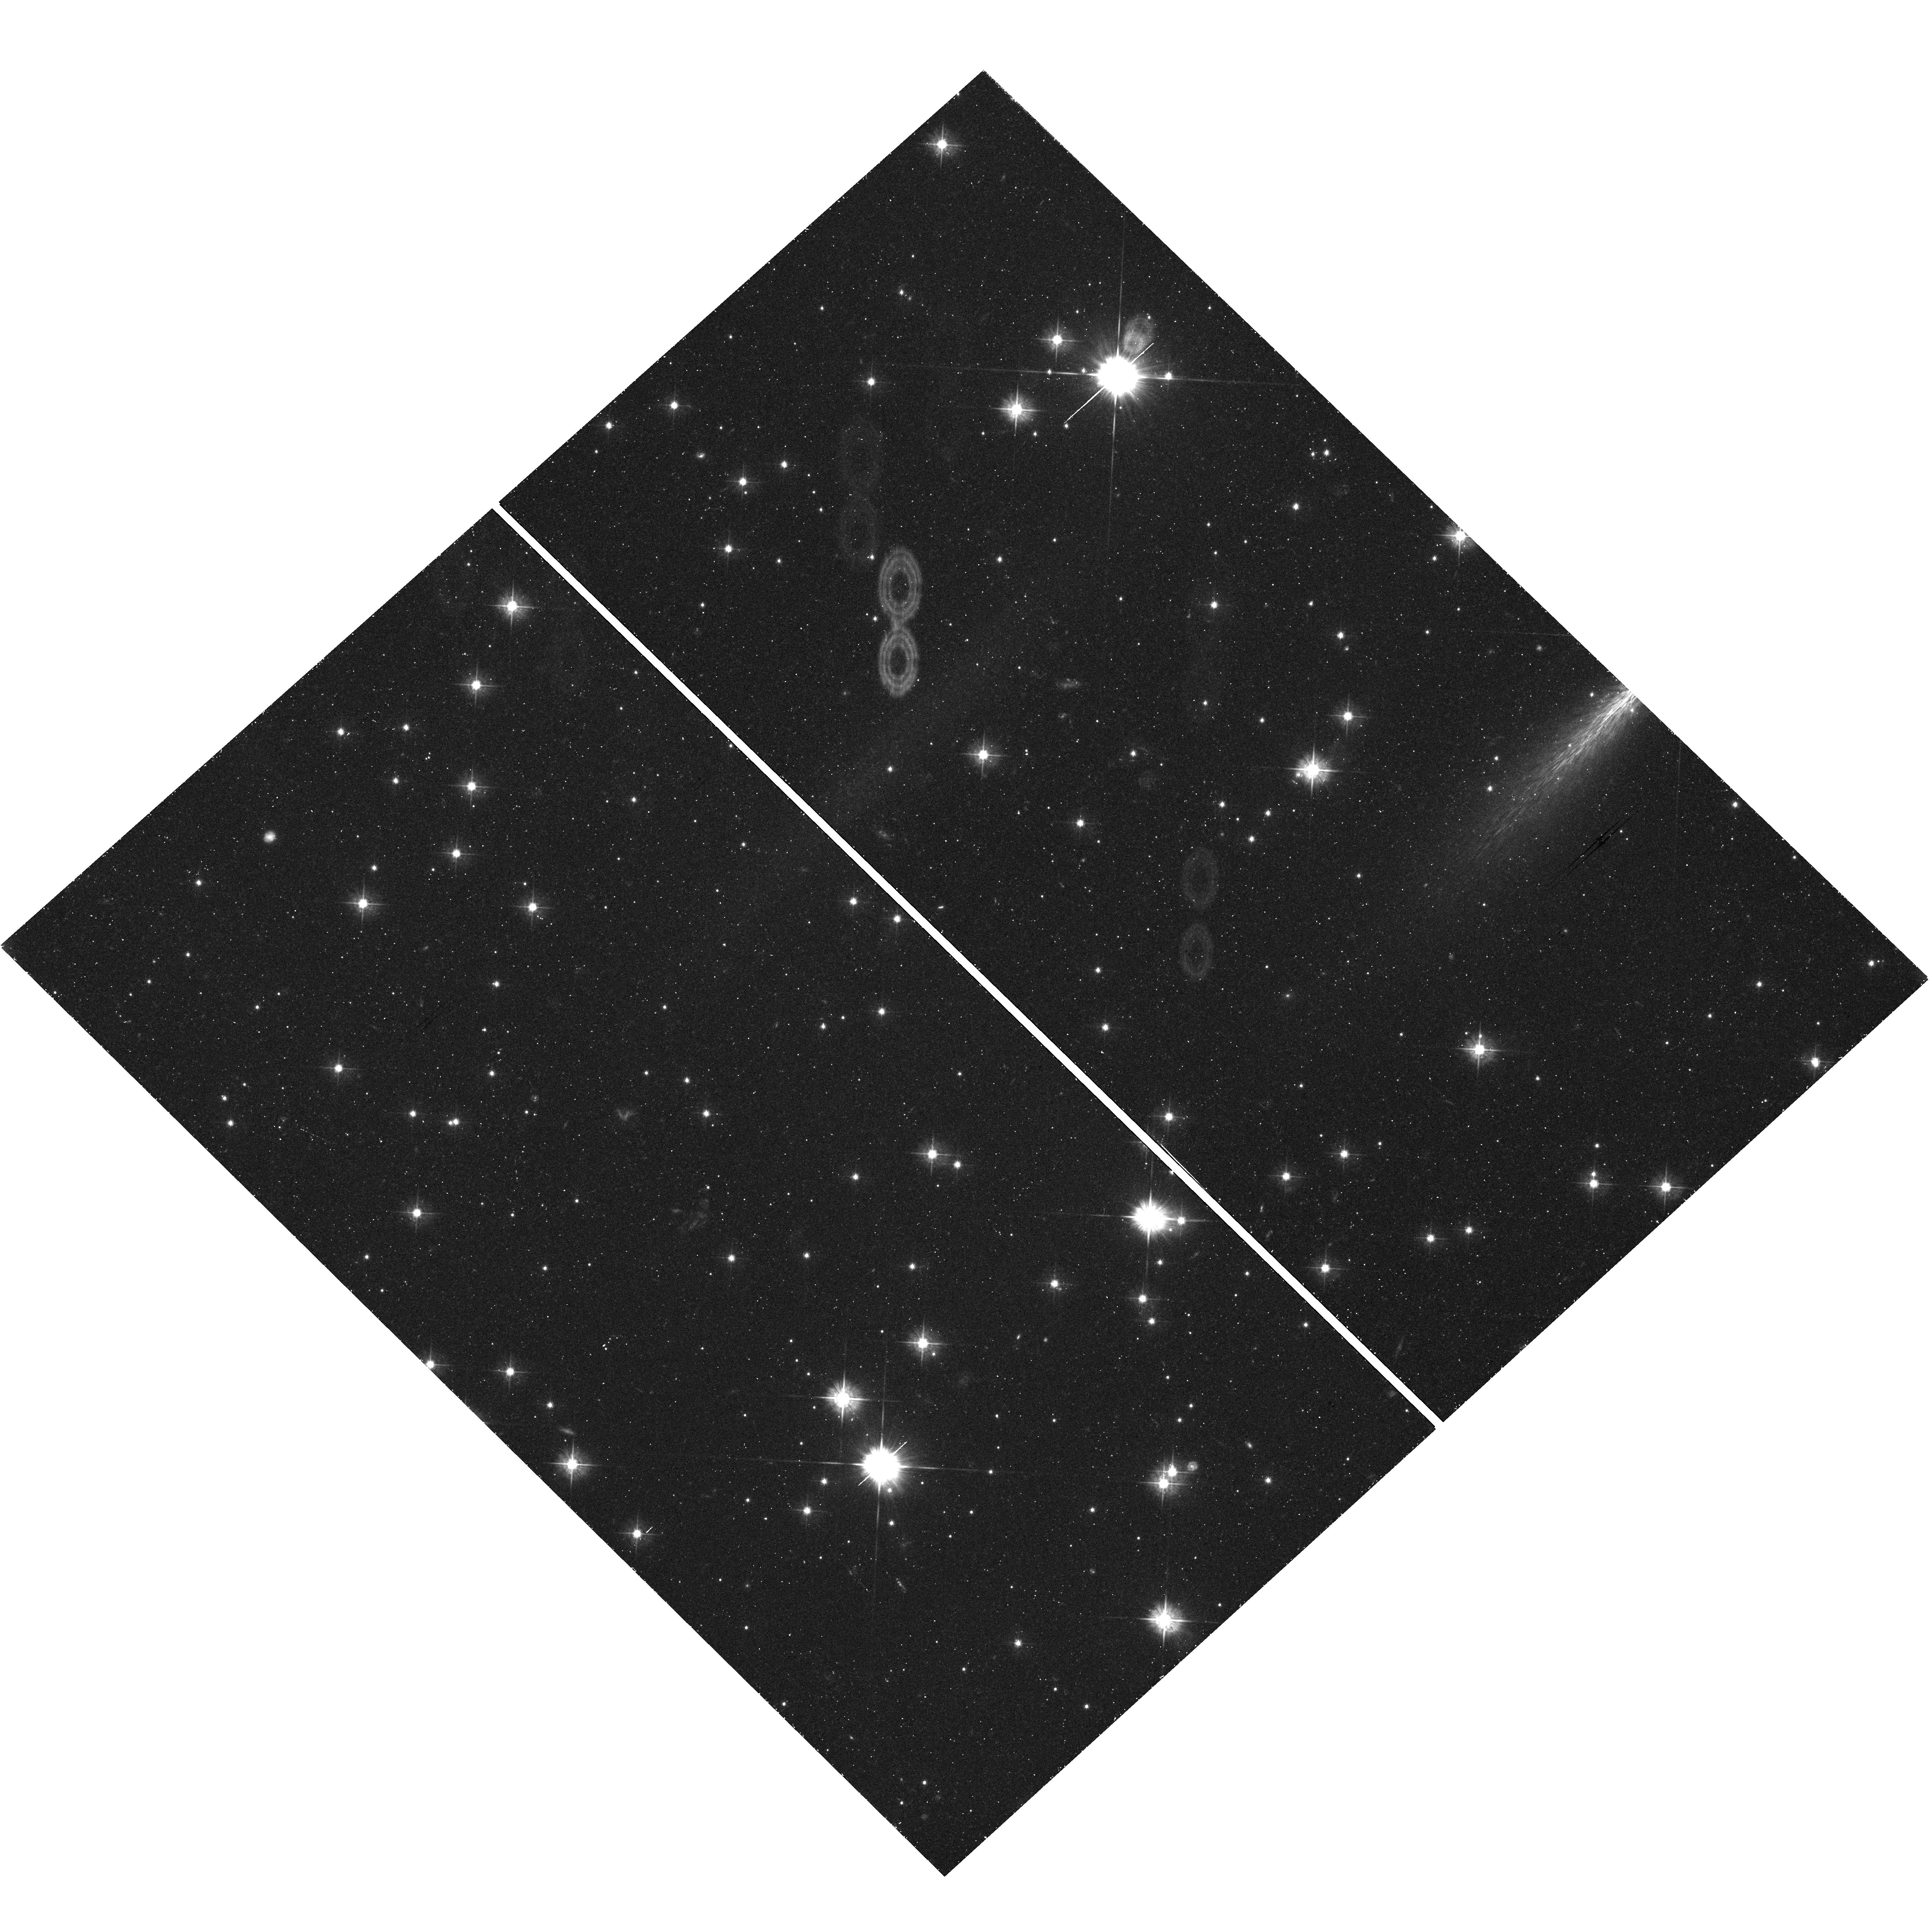
Target: SAGITTARIUS-DWARF-IRREGULAR
Instrument: WFC3/UVIS
Filter: F475W
Exposure: 45 min
Observation ID: hst_12273_09_wfc3_uvis_f475w_ibjl09

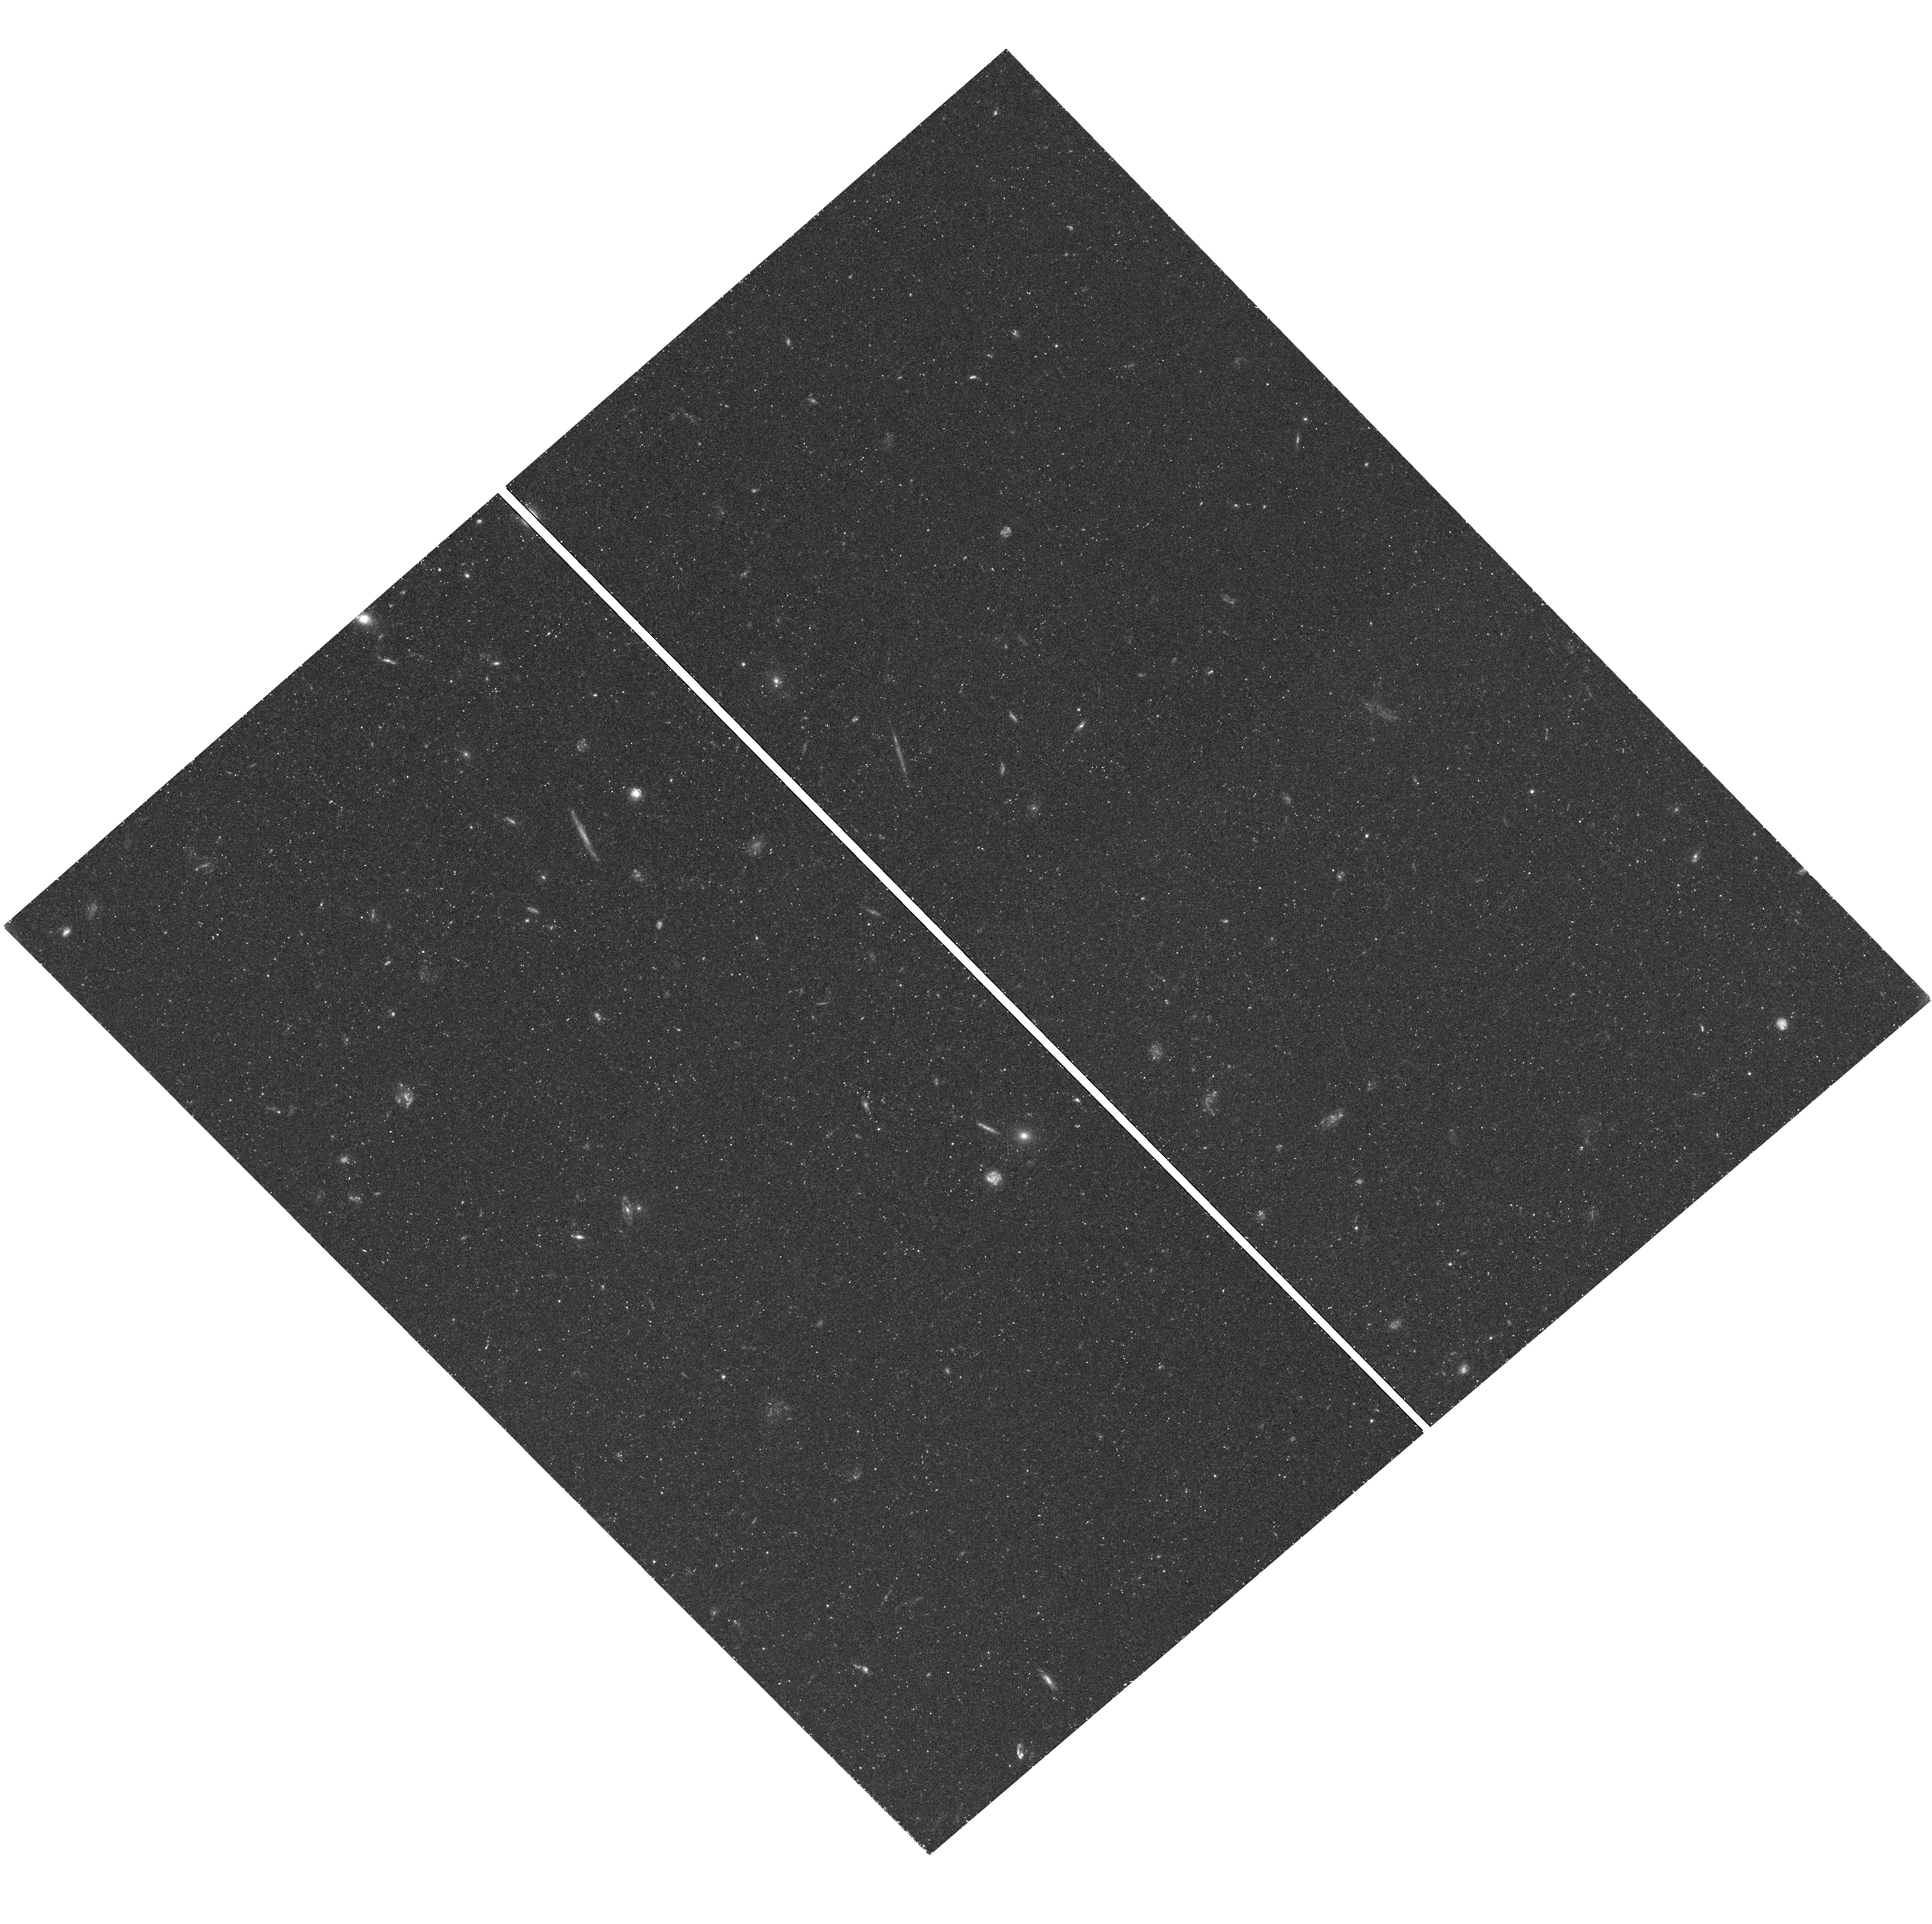
Target: CETUS-DWARF
Instrument: WFC3/UVIS
Filter: F475W
Exposure: 45 min
Observation ID: hst_12273_02_wfc3_uvis_f475w_ibjl02

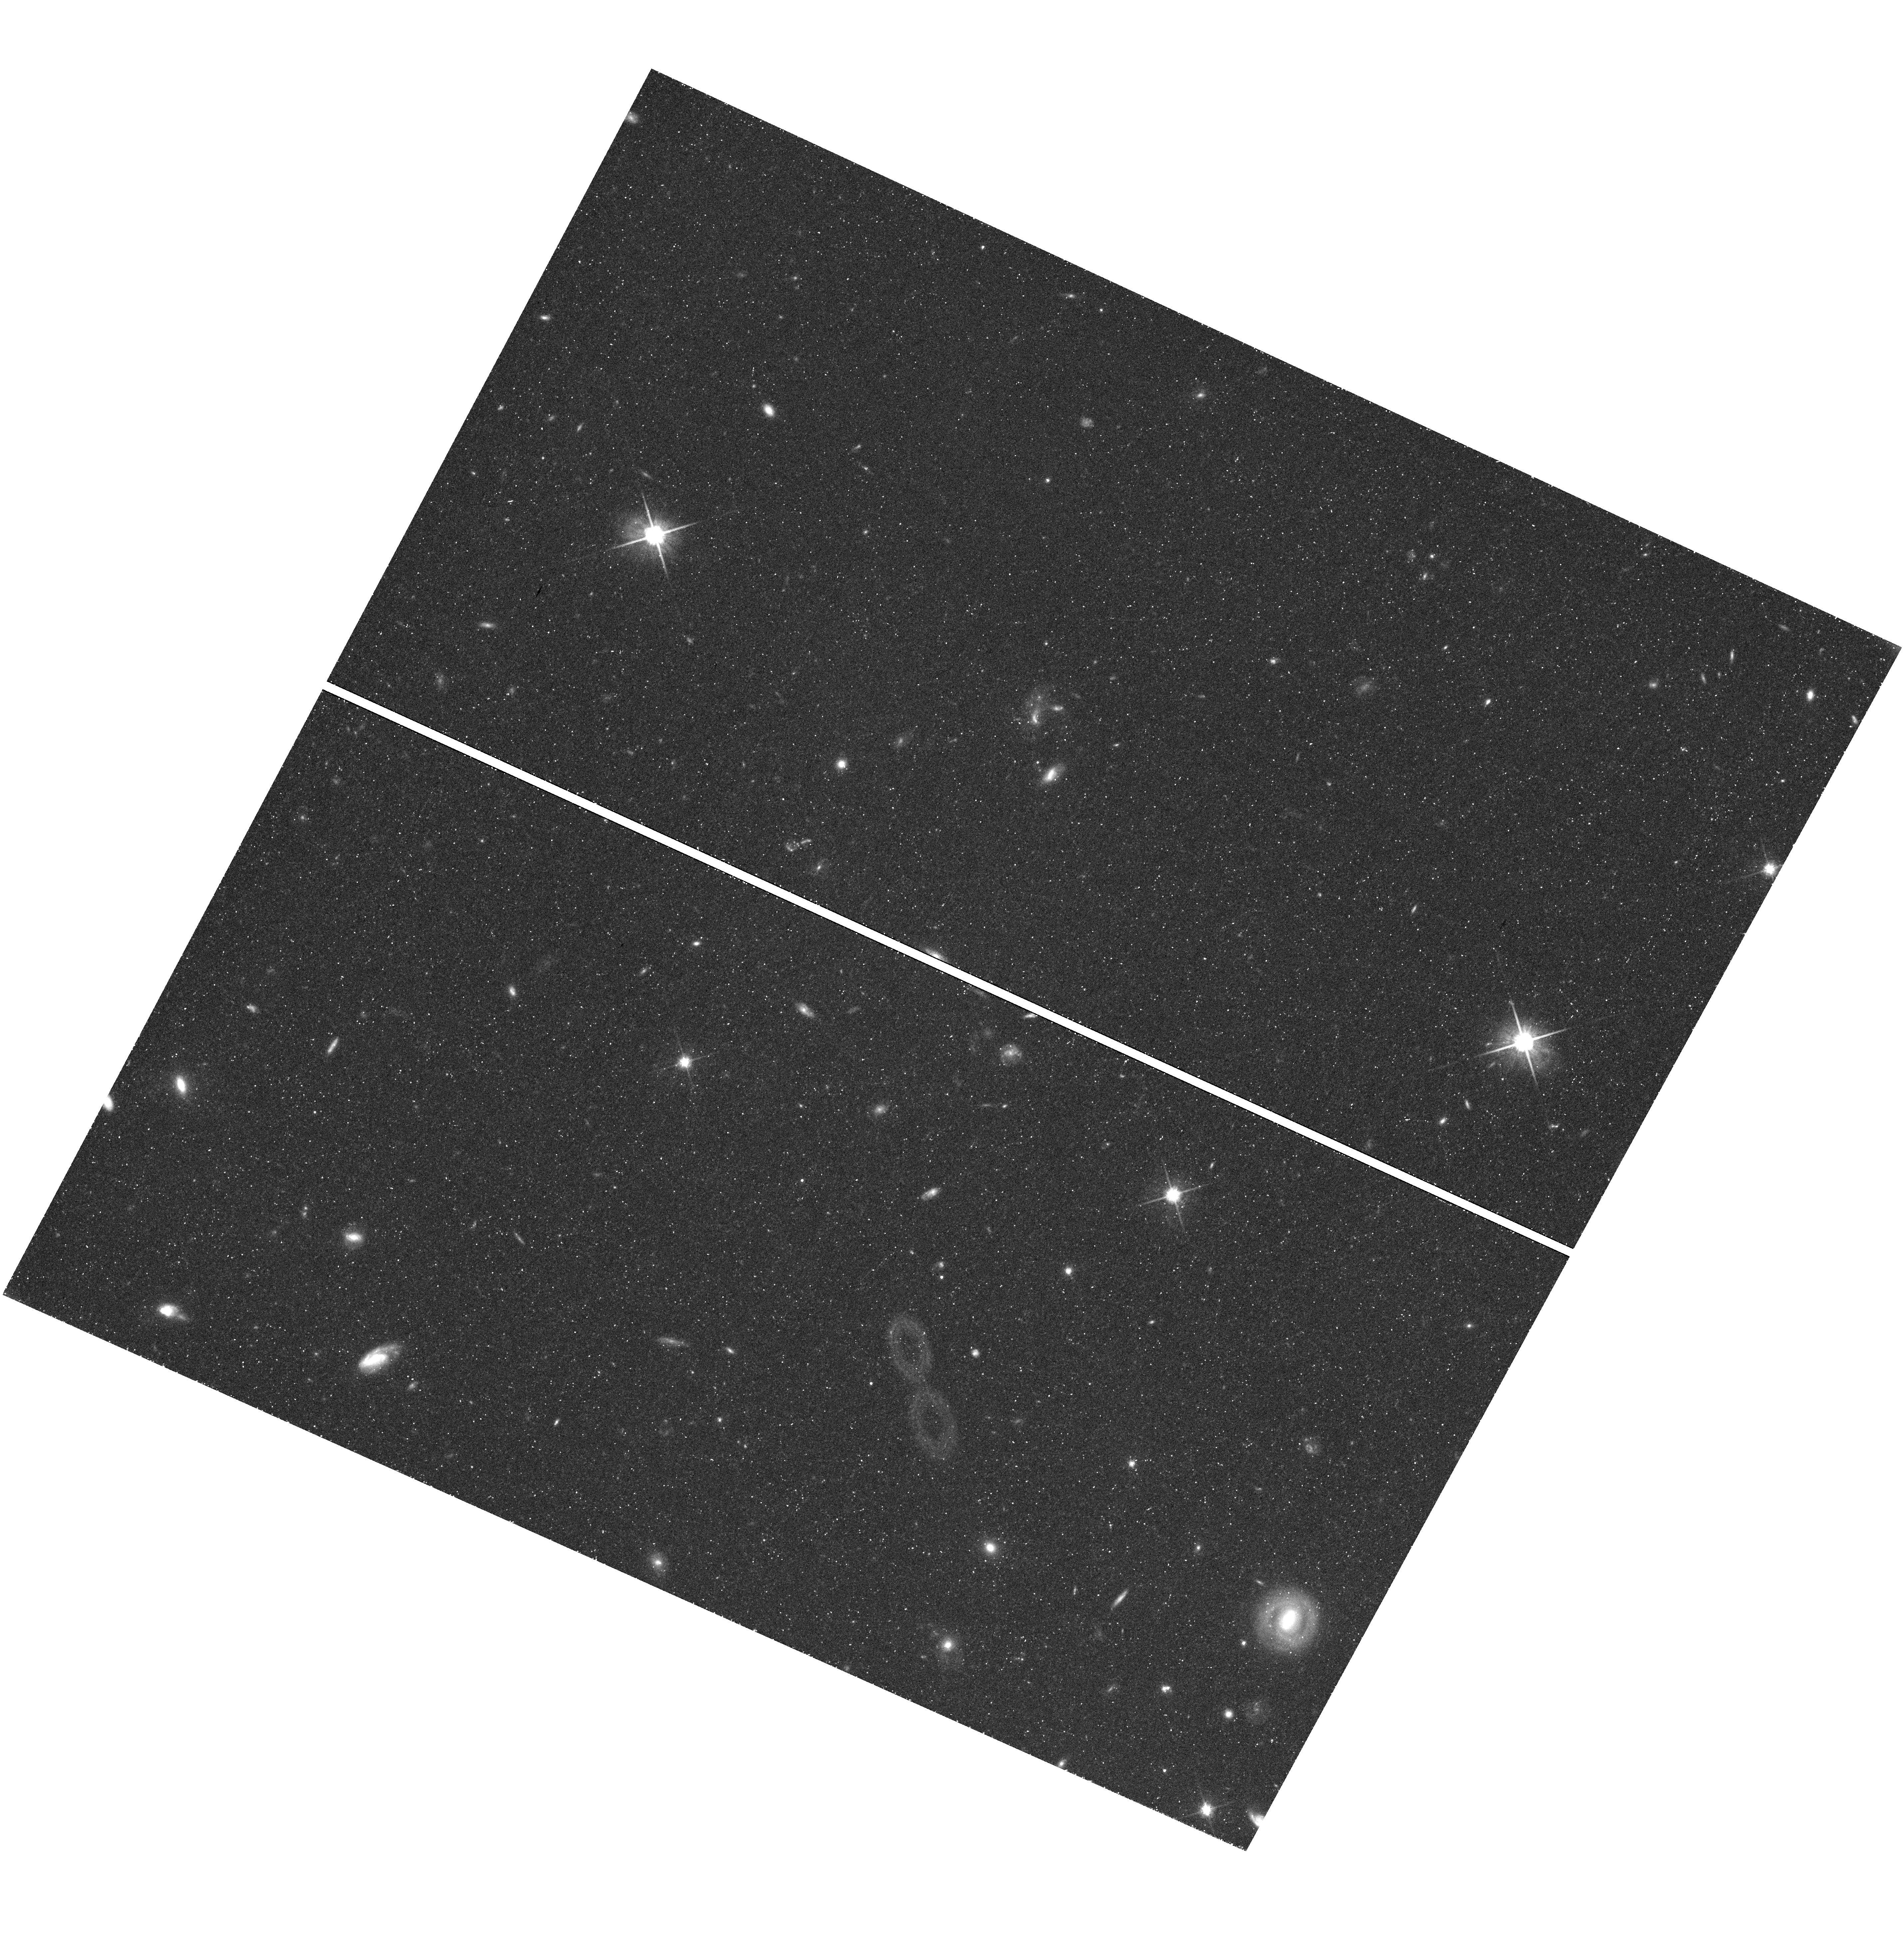
Target: LEO-A-DWARF
Instrument: WFC3/UVIS
Filter: F814W
Exposure: 44 min
Observation ID: hst_12273_04_wfc3_uvis_f814w_ibjl04

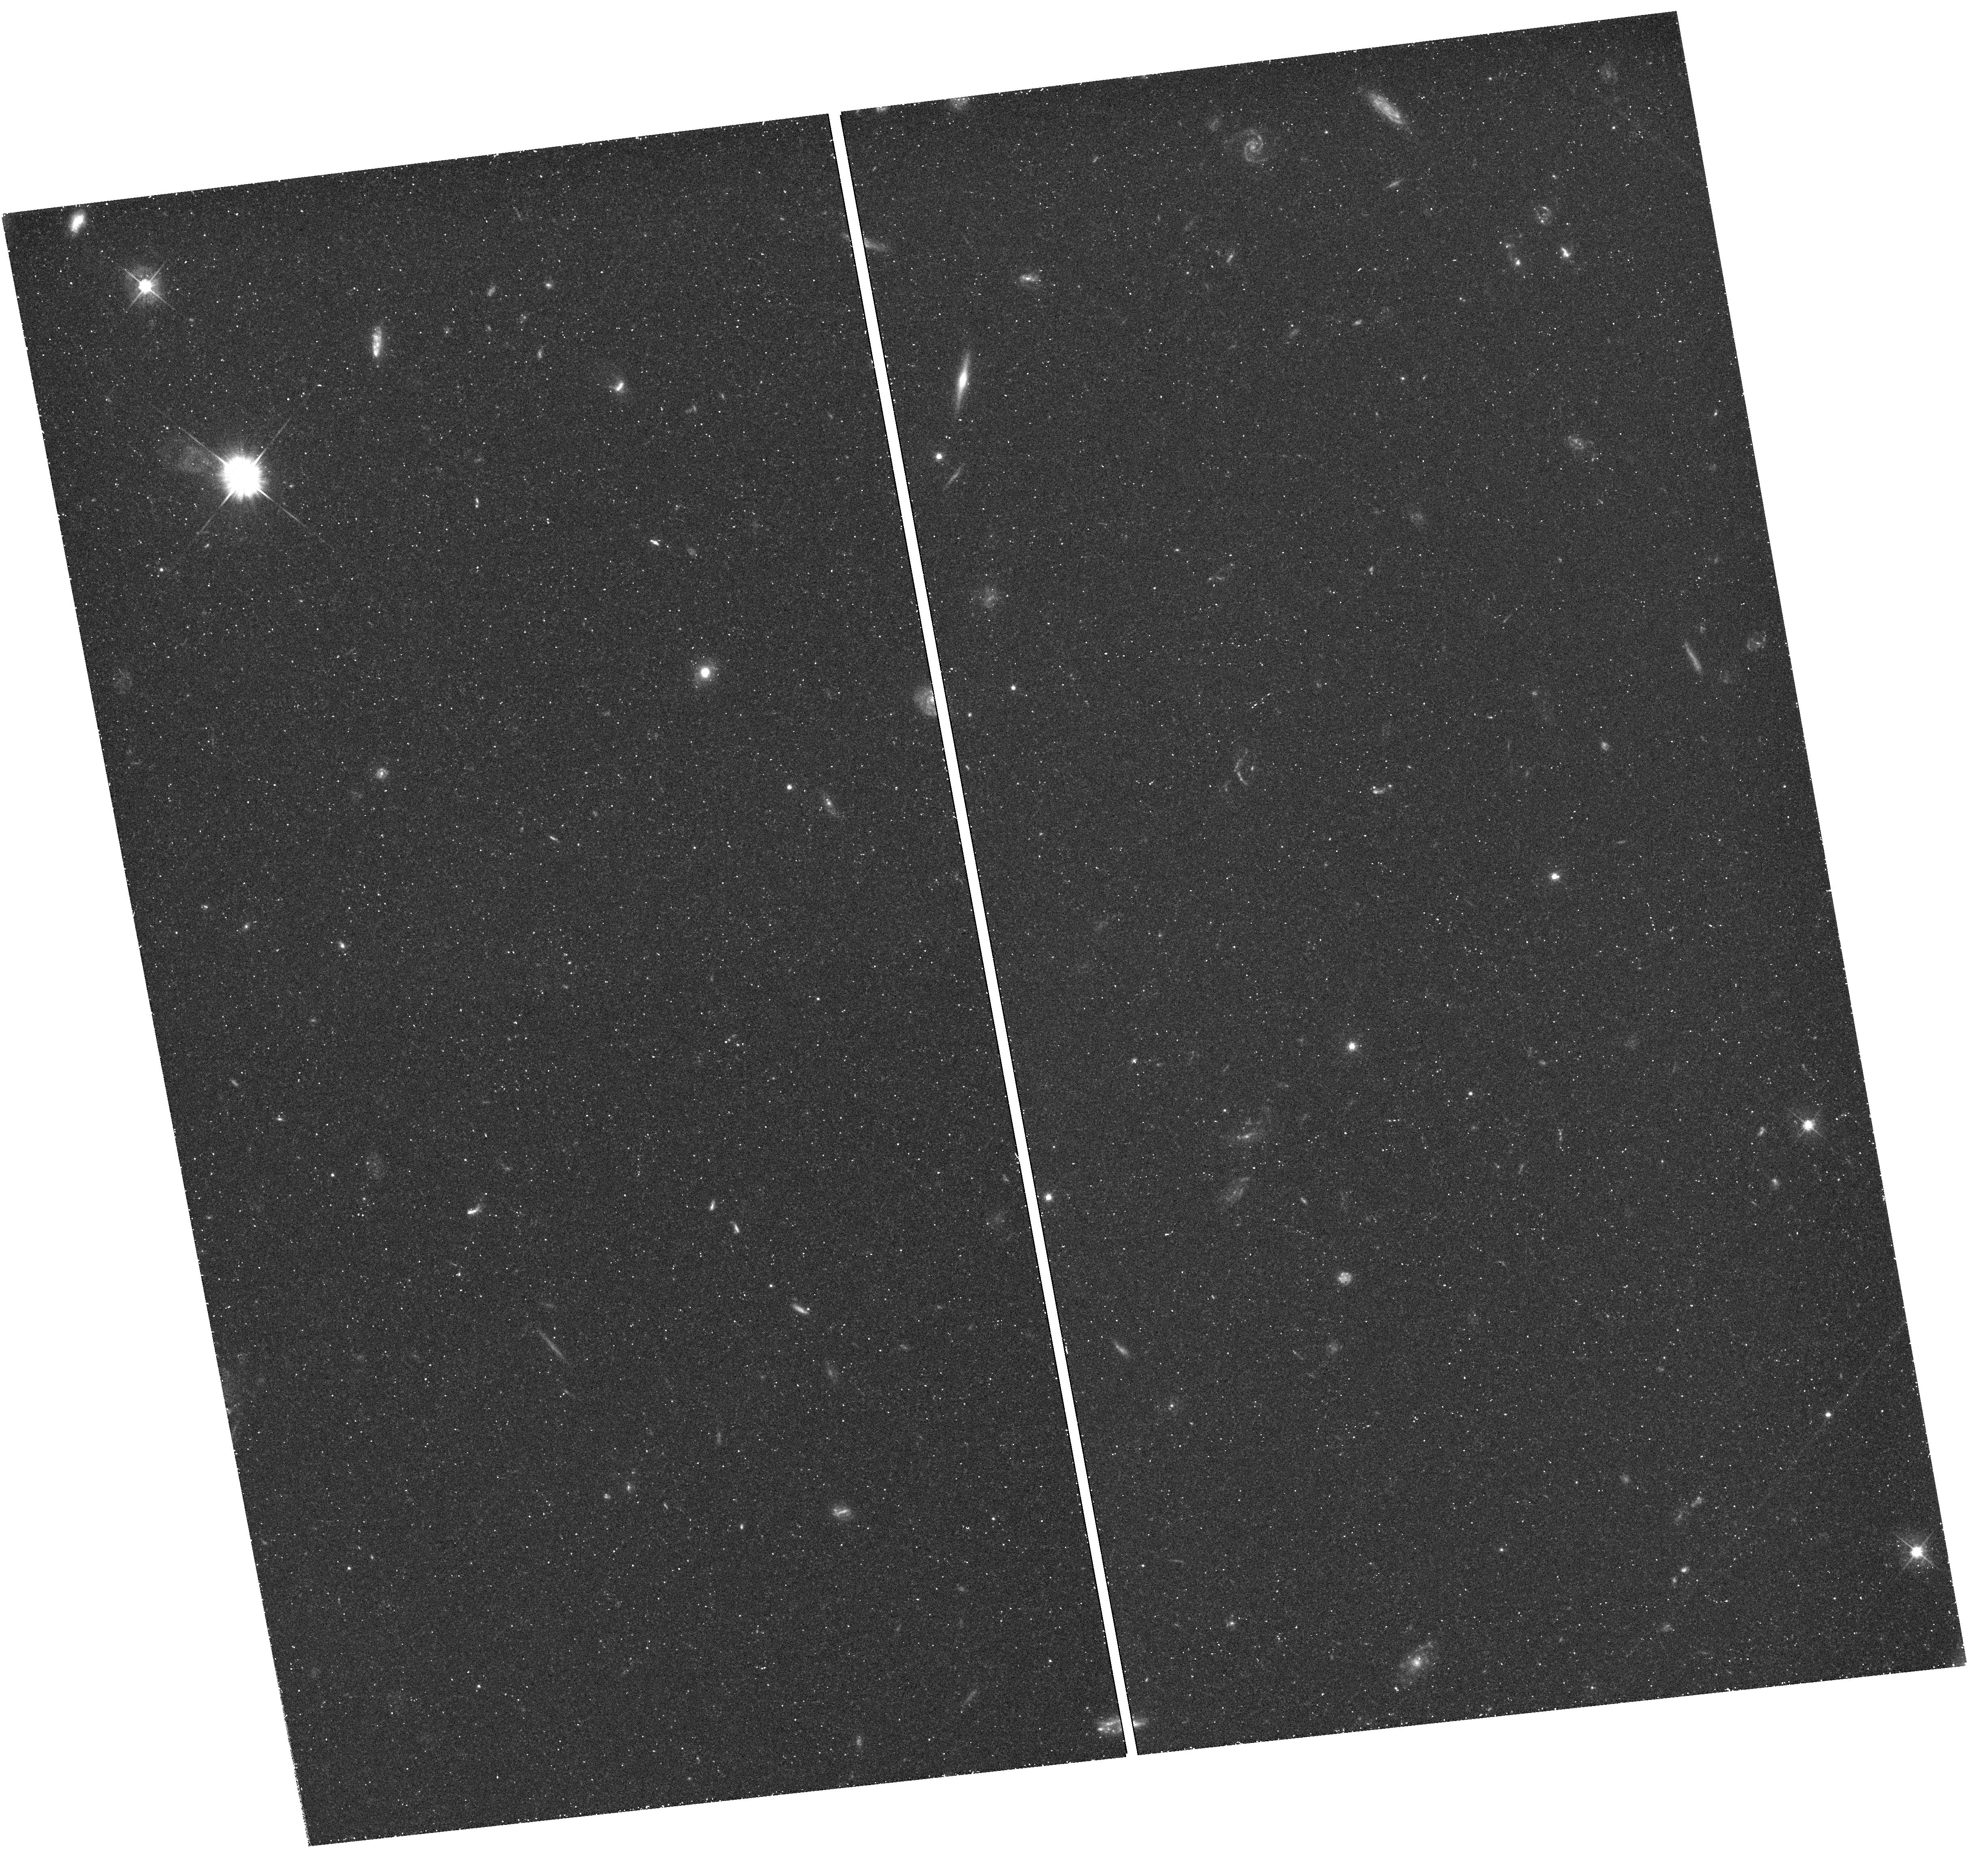
Target: TUCANA-DWARF
Instrument: WFC3/UVIS
Filter: F475W
Exposure: 49 min
Observation ID: hst_12273_05_wfc3_uvis_f475w_ibjl05

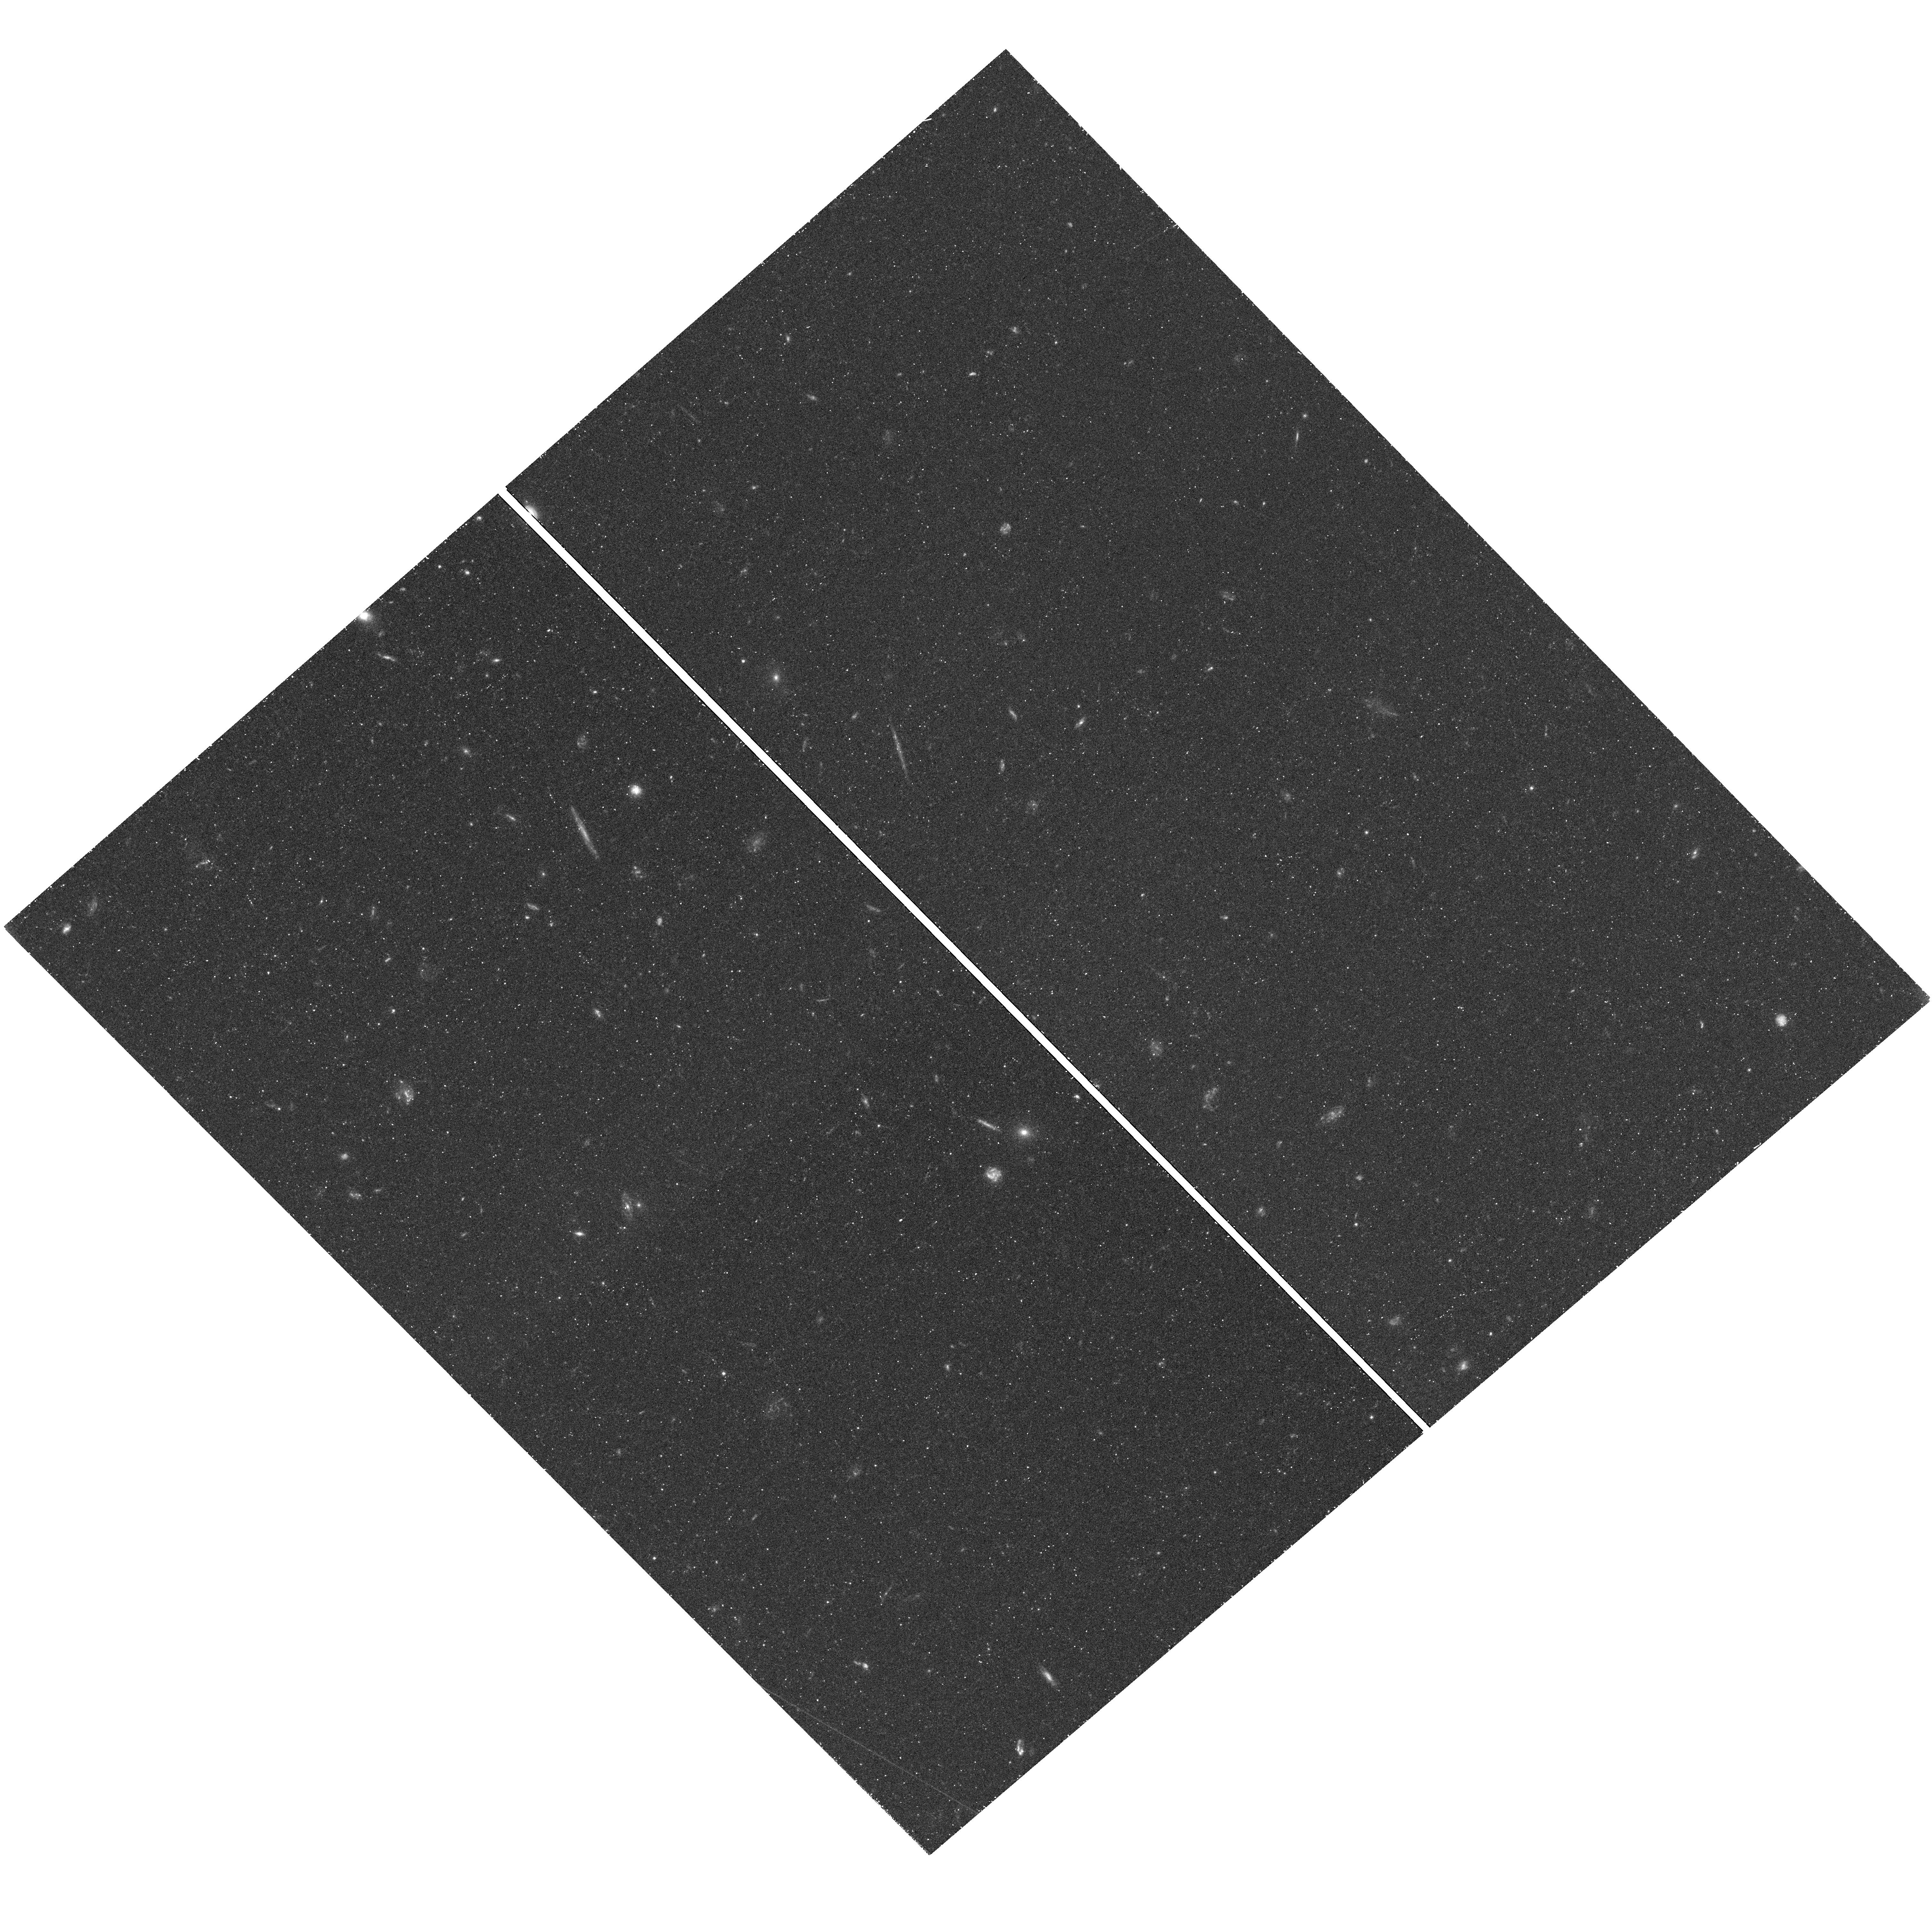
Target: CETUS-DWARF
Instrument: WFC3/UVIS
Filter: F475W
Exposure: 45 min
Observation ID: hst_12273_01_wfc3_uvis_f475w_ibjl01

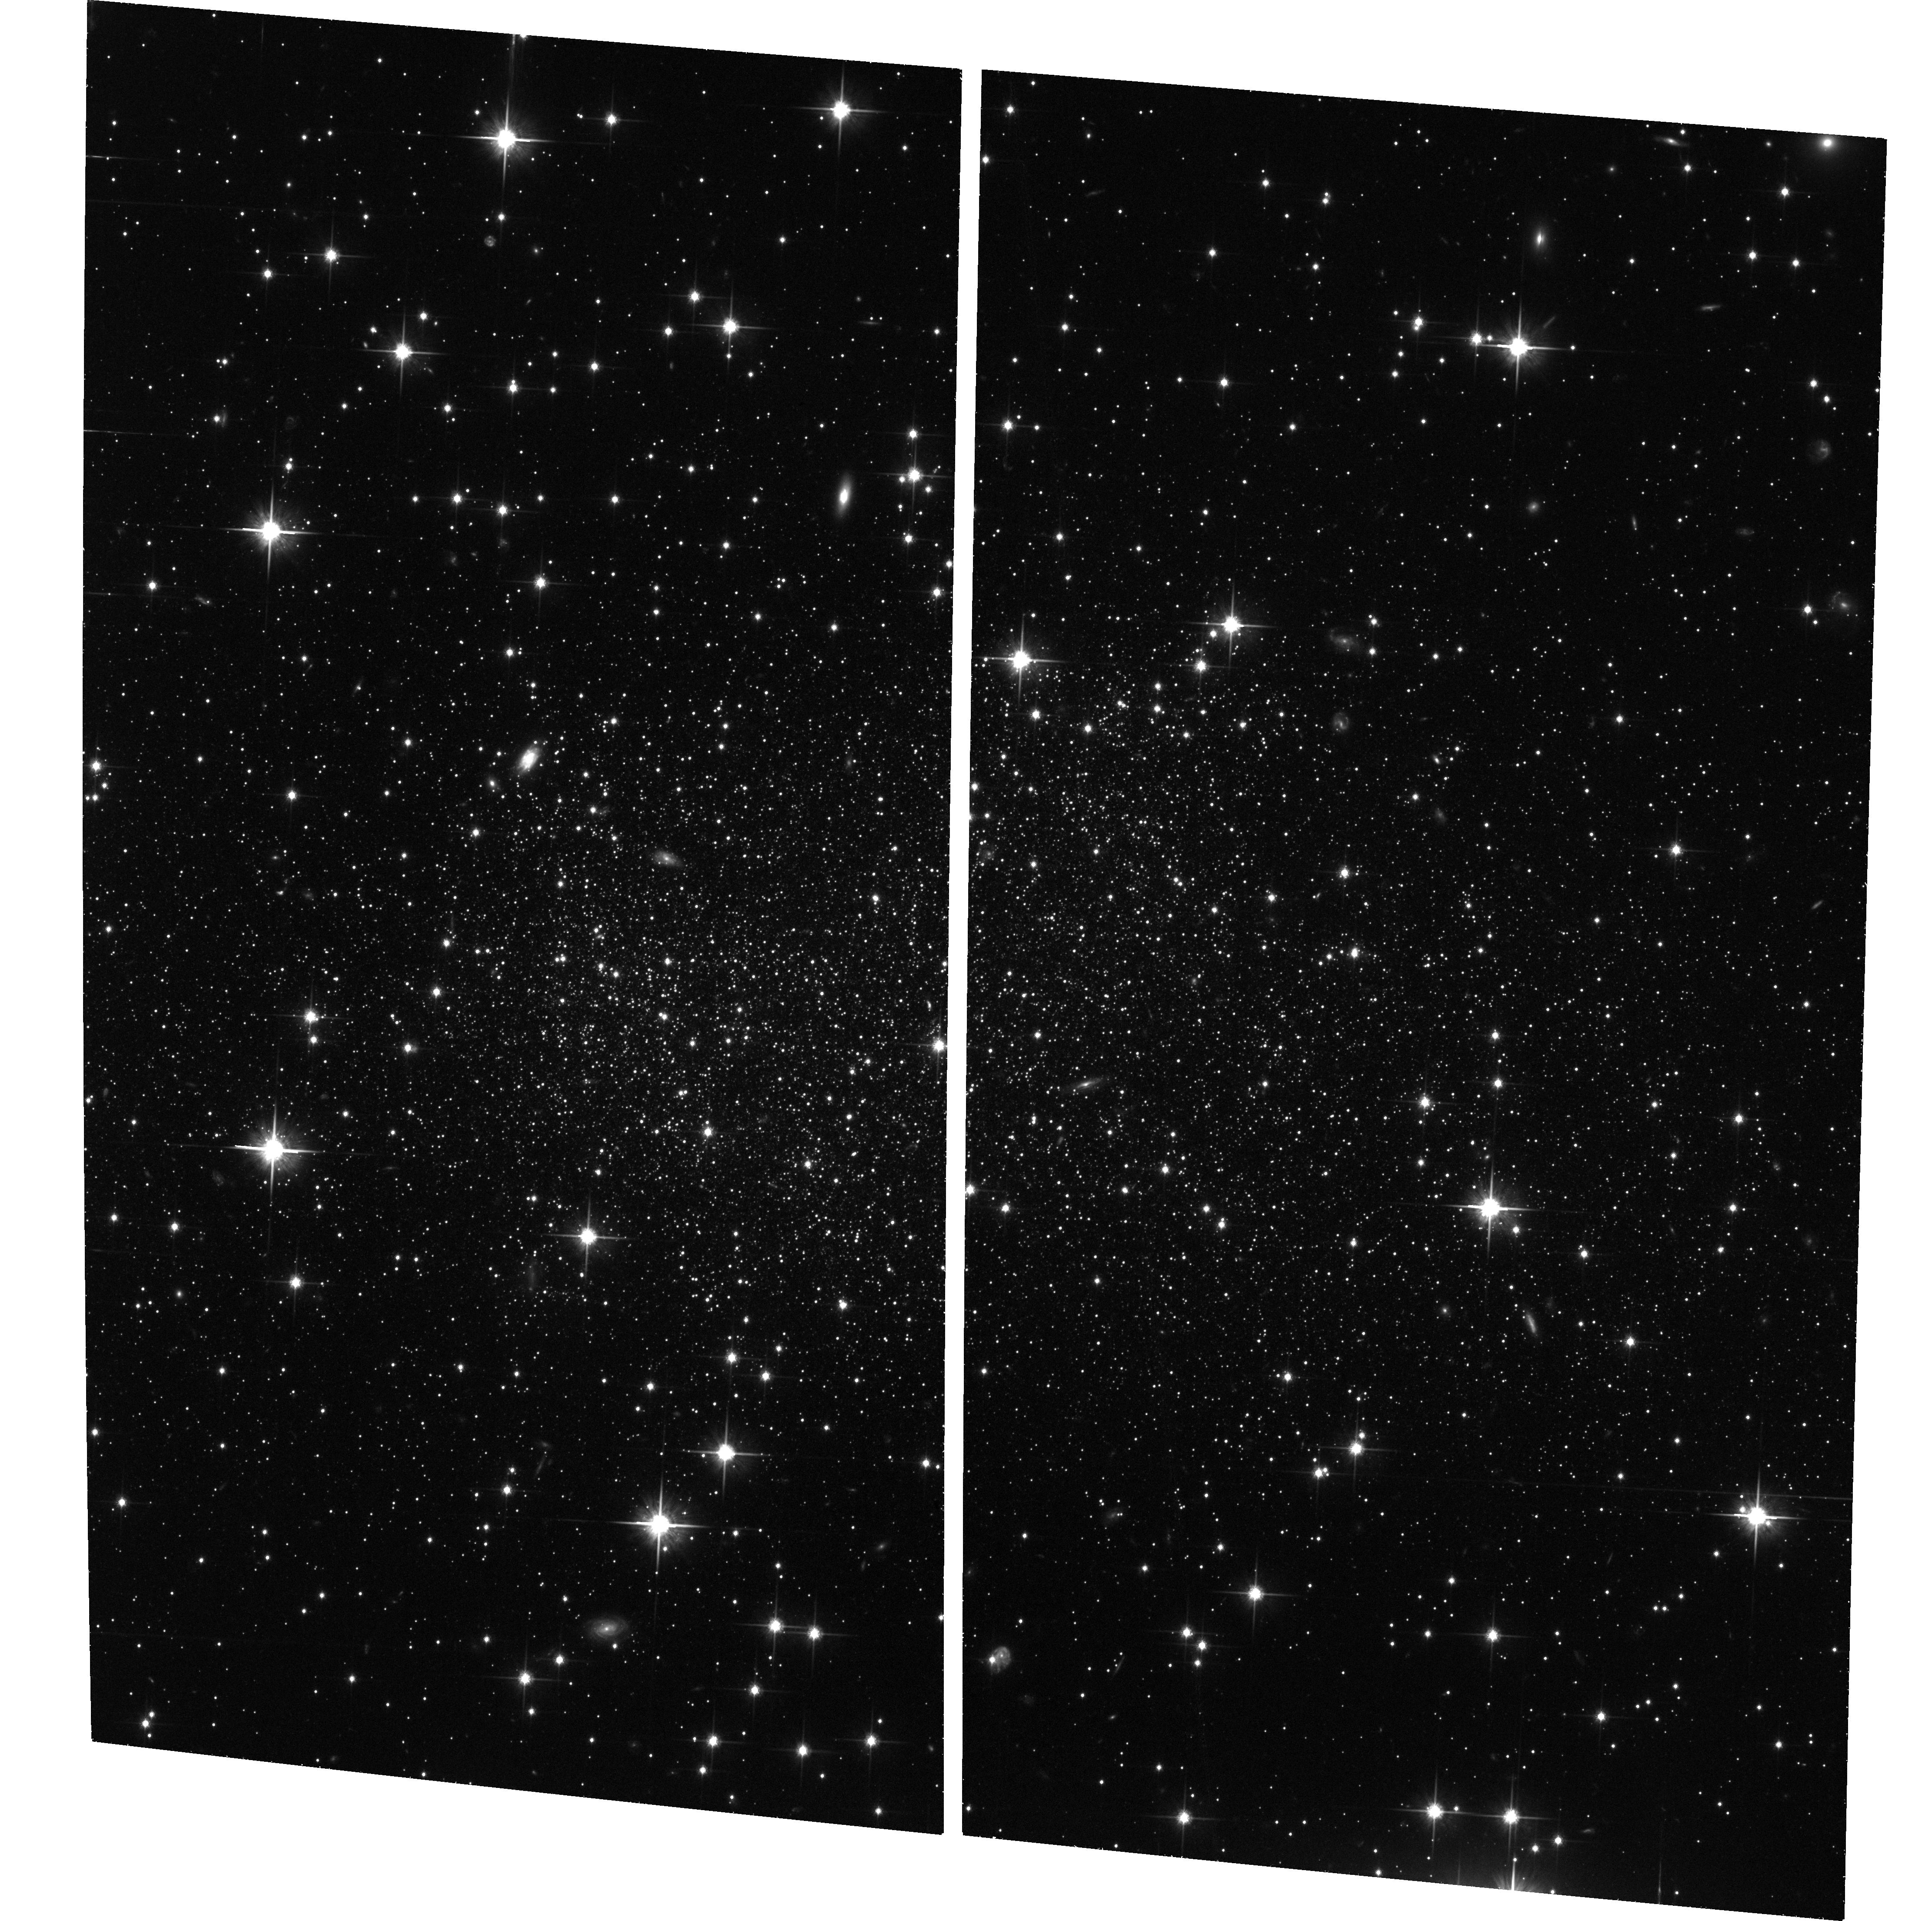
Target: SAGITTARIUS-DWARF-IRREGULAR
Instrument: ACS/WFC
Filter: F814W
Exposure: 1.5 h
Observation ID: hst_12273_09_acs_wfc_f814w_jbjl09

Mass of the Local Group from Proper Motions of Distant Dwarf Galaxies (PI: van der Marel, Roeland P.)

The Local Group and its two dominant spirals, the Milky Way and M31, have become the benchmark for testing many aspects of cosmological and galaxy formation theories, due to many exciting new discoveries in the past decade. However, it is difficult to put results in a proper cosmological context, because our knowledge of the mass M of the Local Group remains uncertain by a factor 4. In units of 10^(12) solar masses, a spherical infall model for the zero-velocity surface gives M~1.3; the sum of estimates for the Milky Way and M31 masses gives M~2.6; and the Local Group Timing argument for the M31 orbit gives M~5.6. It is possible to discriminate between the proposed masses by calculating the orbits of galaxies at the edge of the Local Group, which requires knowledge of transverse velocity components. We therefore propose to use ACS/WFC to determine the proper motions of the 4 dwarf galaxies near the edge of the Local Group (Cetus, Leo A, Tucana, Sag DIG) for which deep first epoch data (with 5-7 year time baselines) already exist in the HST Archive. Our team has extensive expertise with HST astrometric science, and our past/ongoing work for, e.g., Omega Cen, LMC/SMC and M31 show that the necessary astrometric accuracy is within the reach of HST's demonstrated capabilities. We have developed, tested, and published a new technique that uses compact background galaxies as astrometric reference sources, and we have already reduced the first epoch data. The final predicted transverse velocity accuracy, 36 km/s when averaged over the sample, will be sufficient to discriminate between each of the proposed Local Group masses at 2-sigma significance (4-sigma between the most extreme values). Our project will yield the most accurate Local Group mass determination to date, and only HST can achieve the required accuracy.